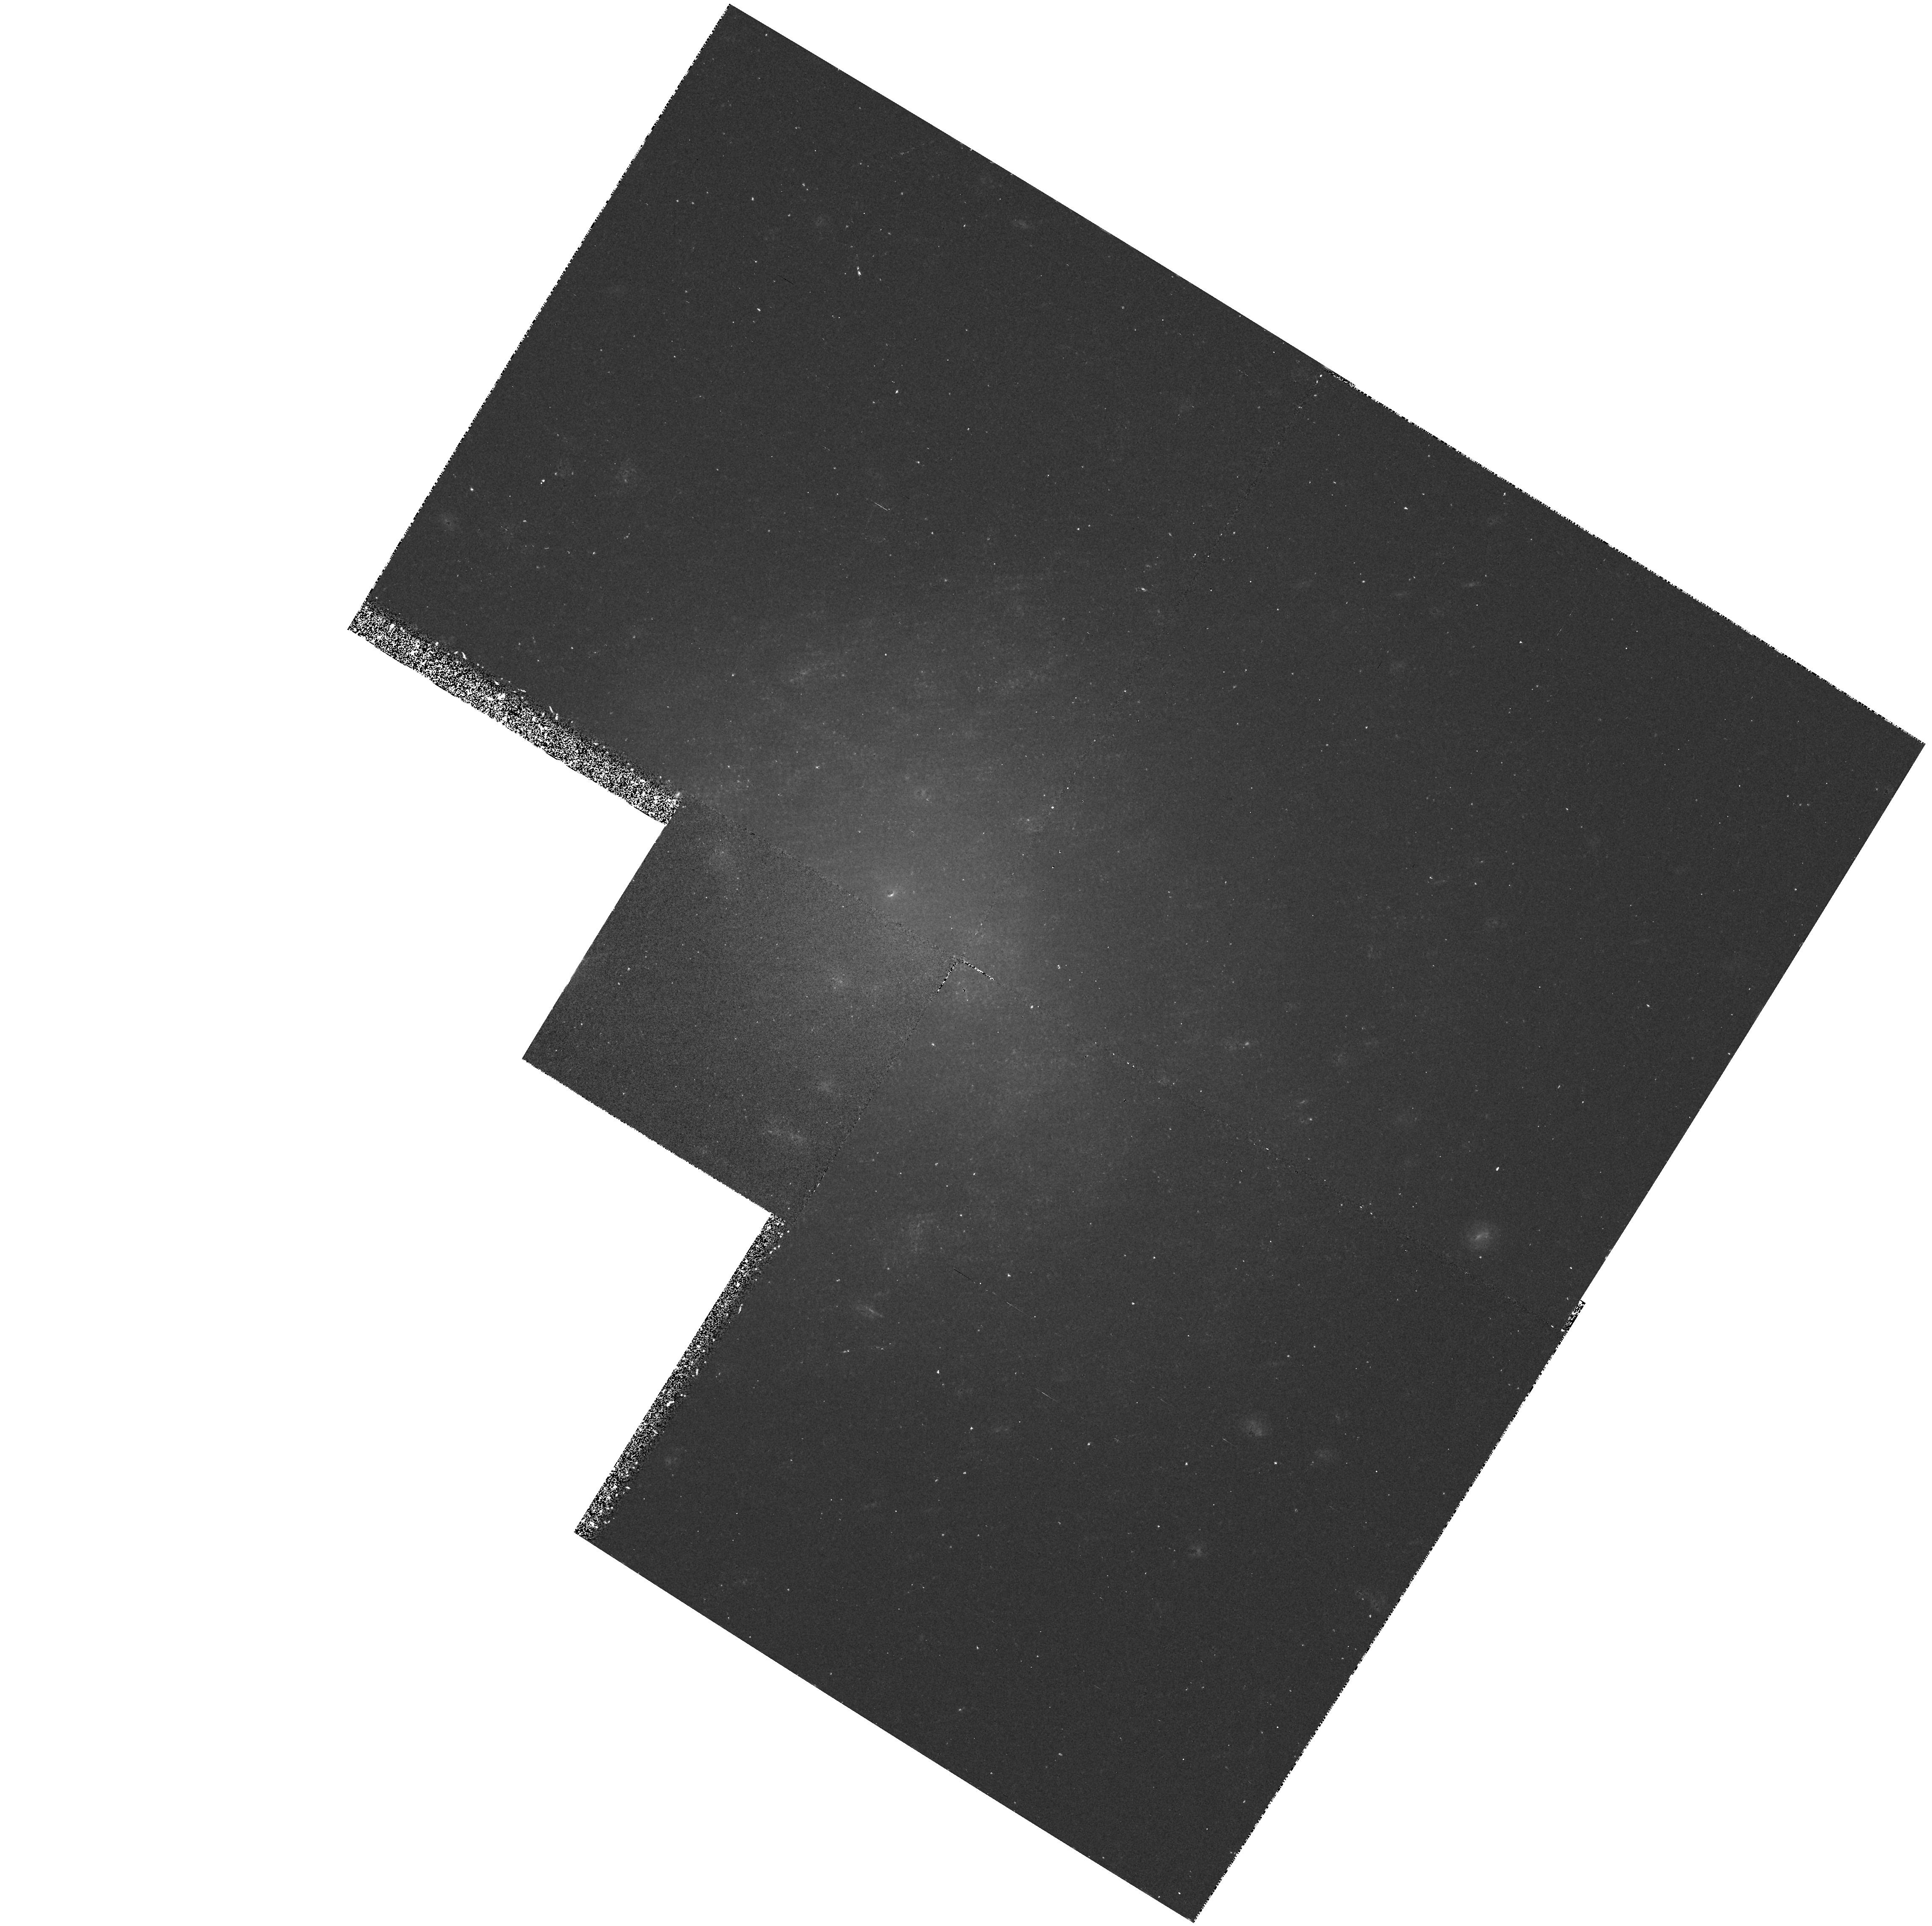
Target: UGC5889. Instrument: WFPC2/PC. Filter: F555W. Exposure: 40 min. Observation ID: hst_5415_0f_wfpc2_pc_f555w_u26g0f

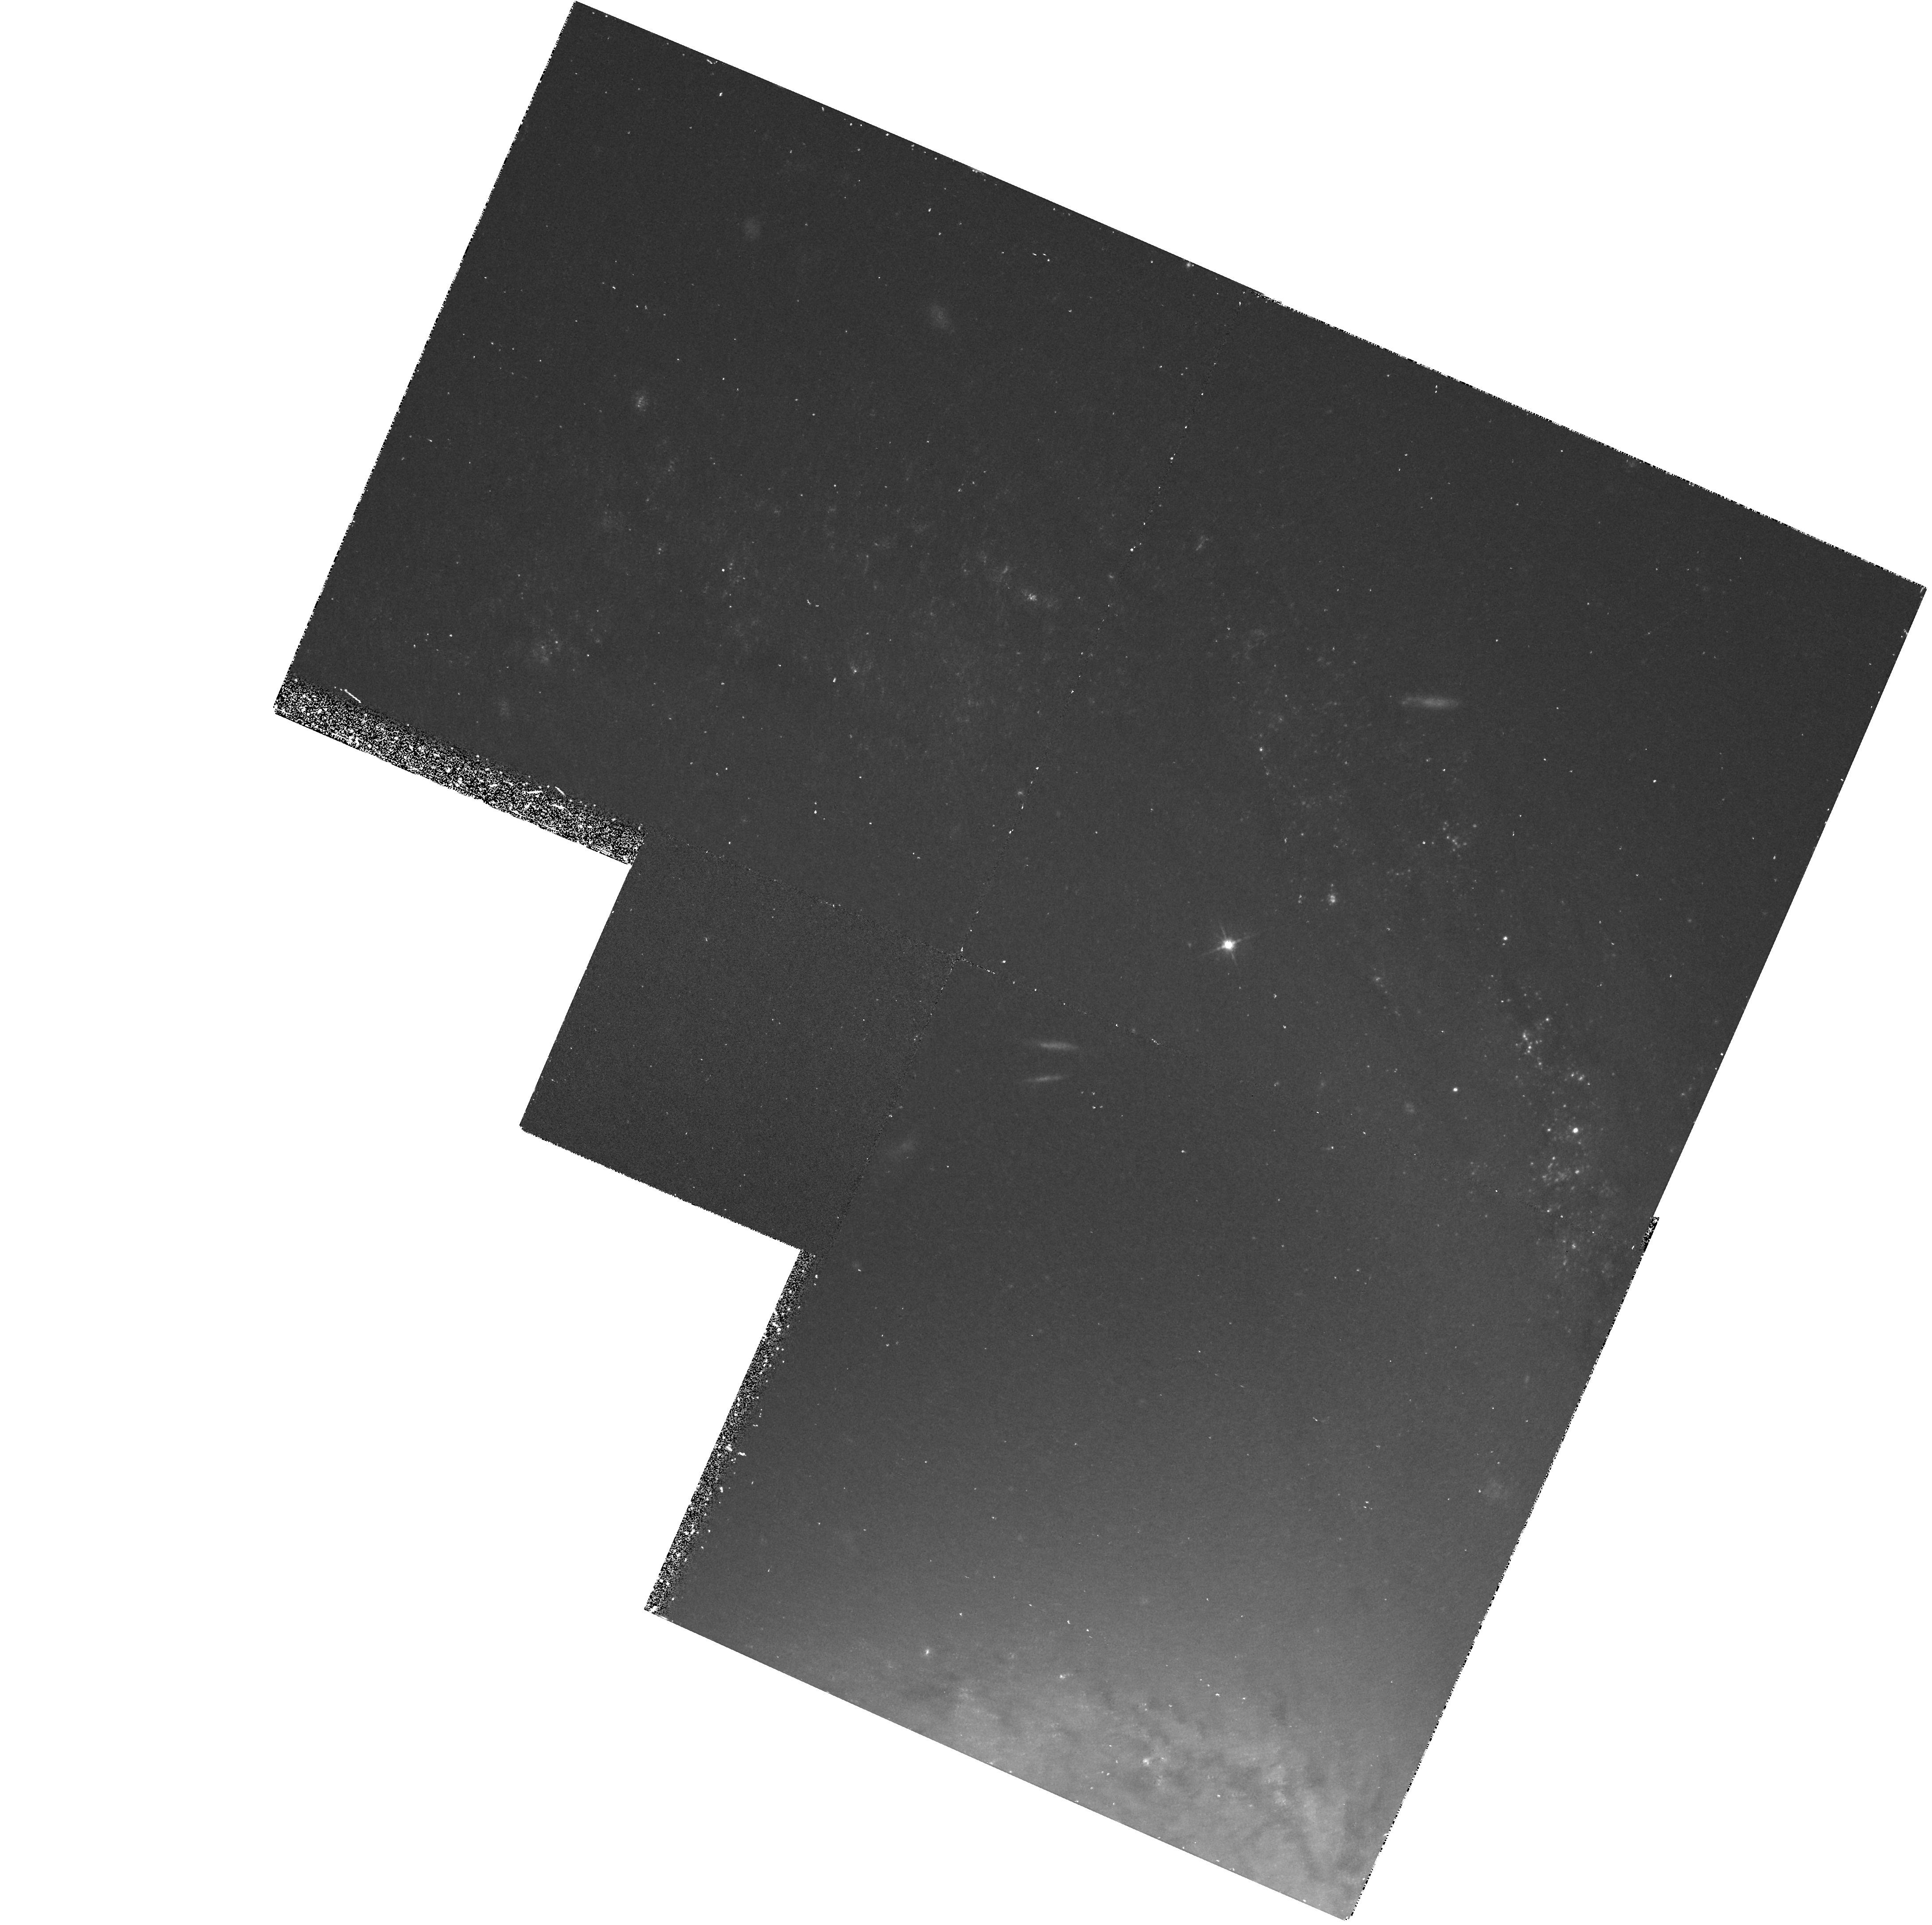
Target: NGC3368. Instrument: WFPC2/PC. Filter: F555W. Exposure: 40 min. Observation ID: hst_5415_04_wfpc2_pc_f555w_u26g04

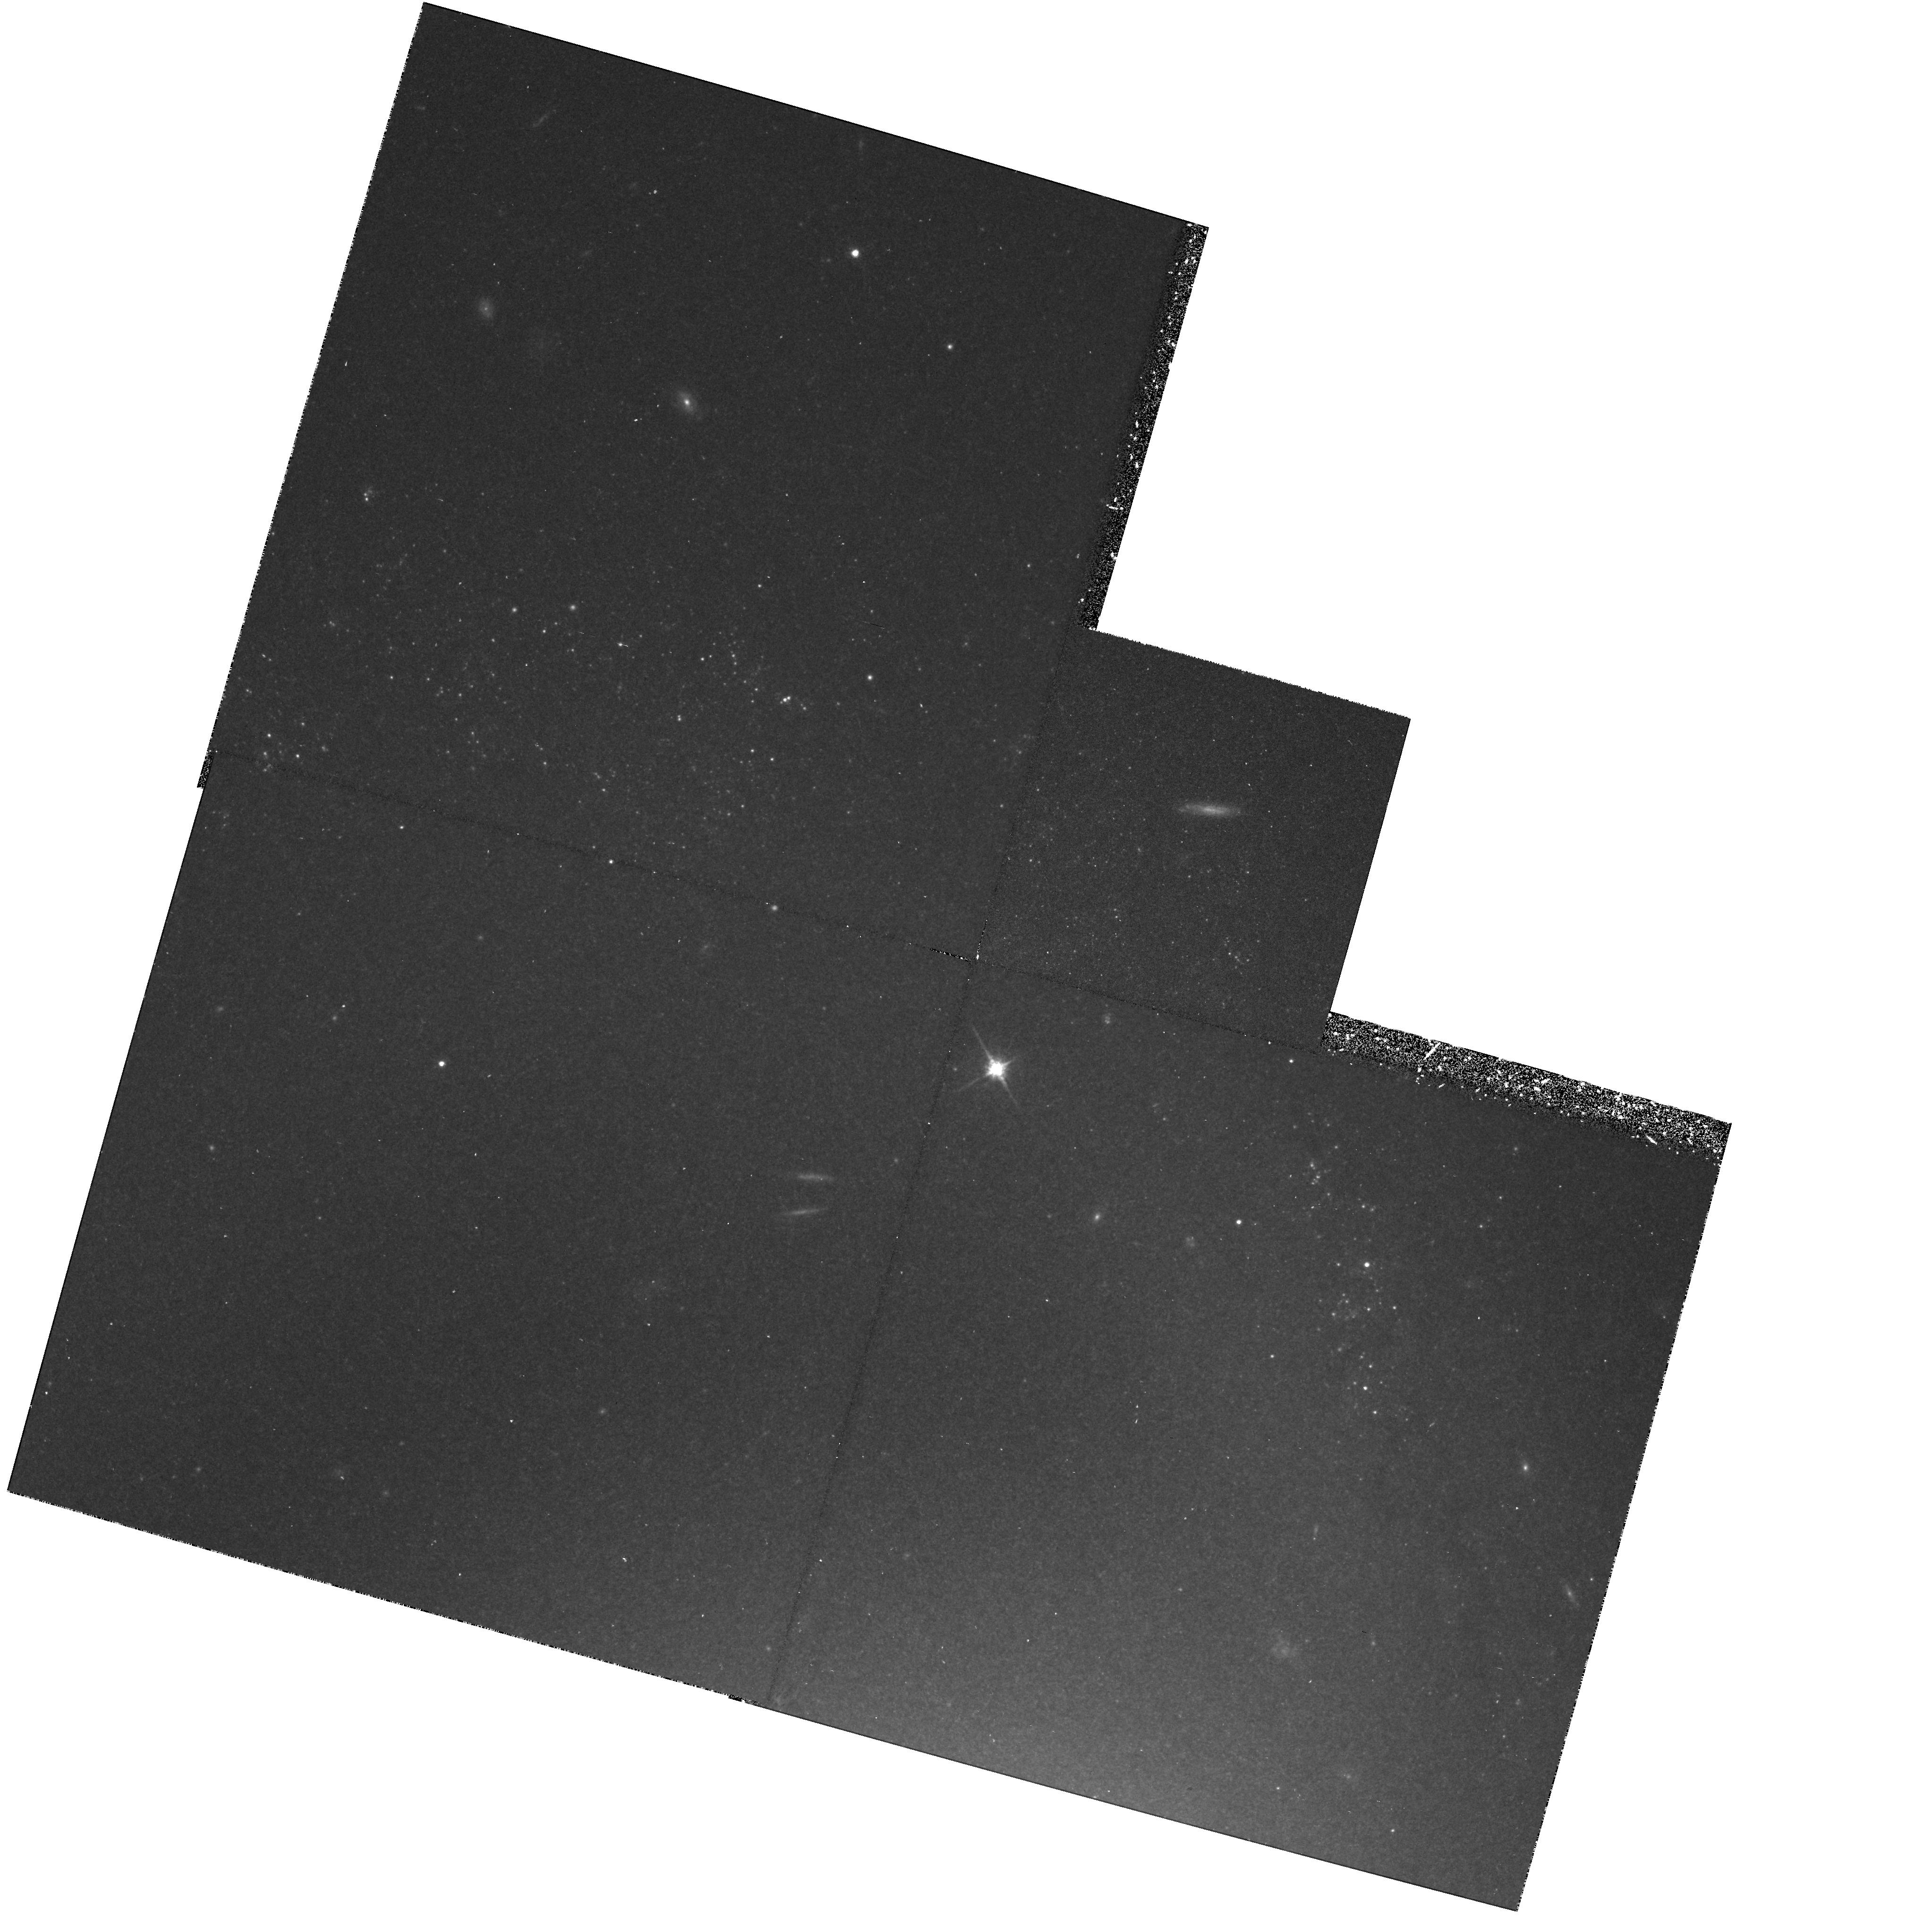
Target: NGC3368. Instrument: WFPC2/PC. Filter: F814W. Exposure: 50 min. Observation ID: hst_5415_0c_wfpc2_pc_f814w_u26g0c

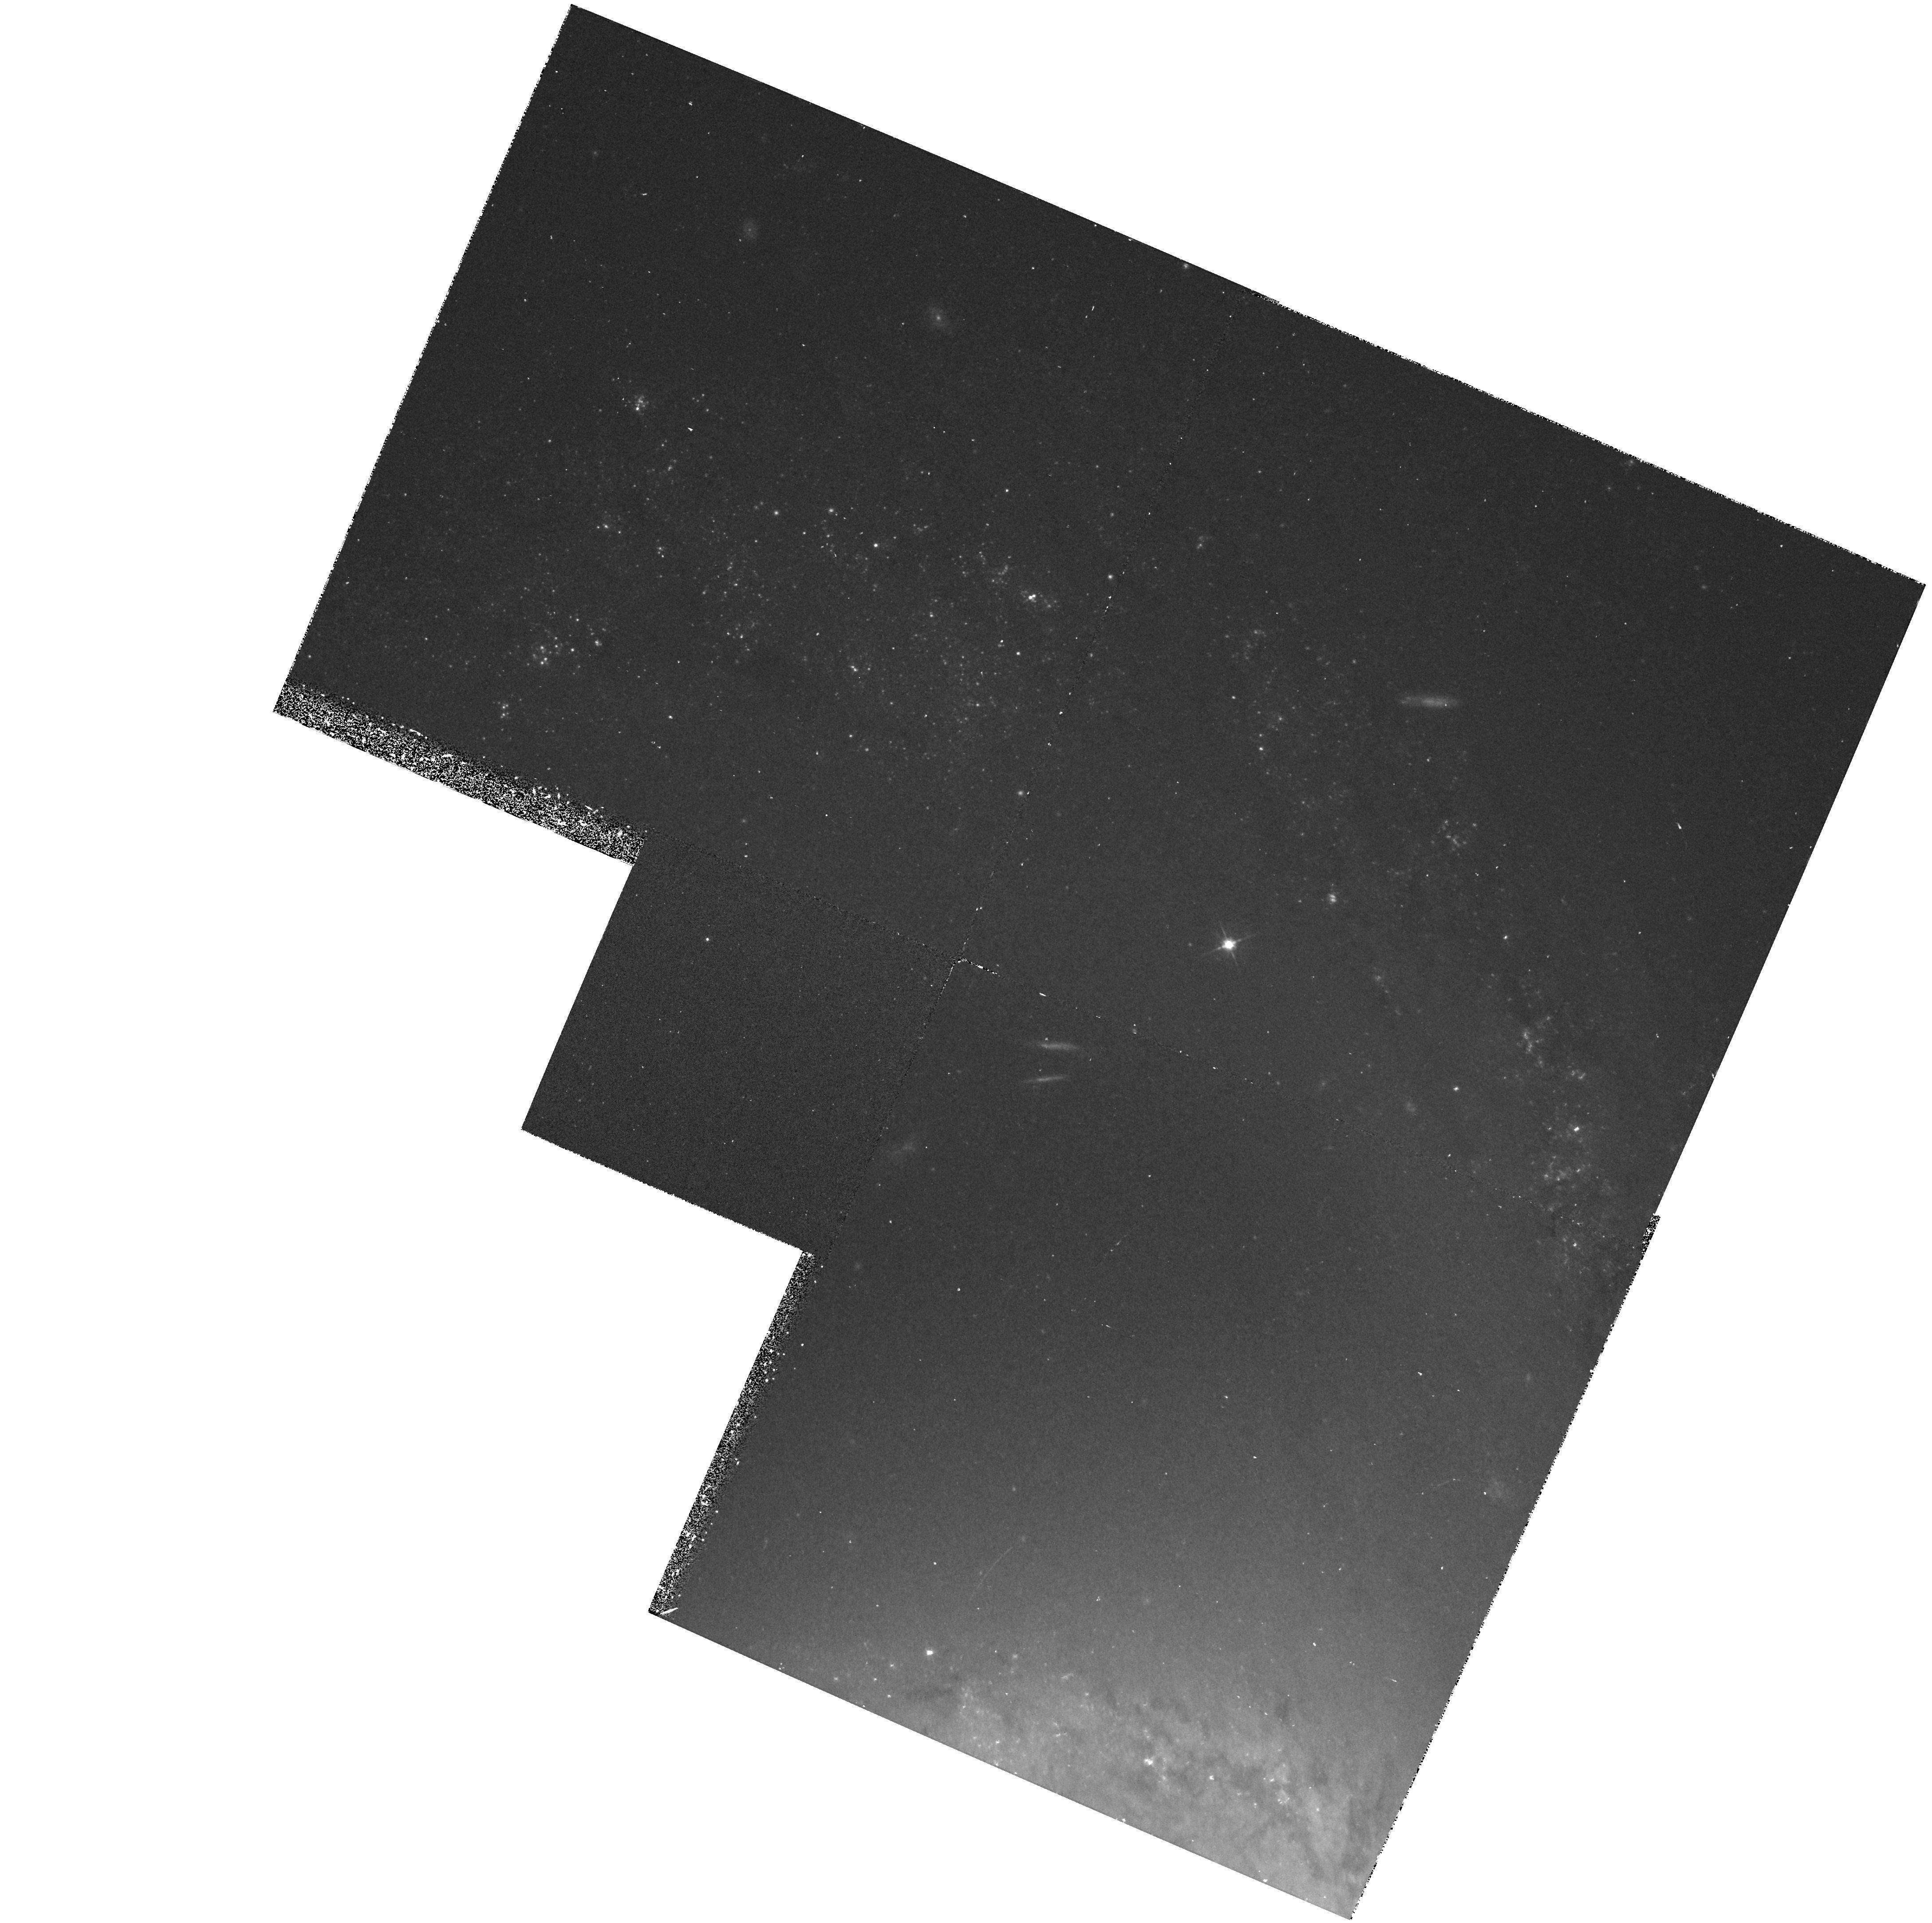
Target: NGC3368. Instrument: WFPC2/PC. Filter: F555W. Exposure: 40 min. Observation ID: hst_5415_09_wfpc2_pc_f555w_u26g09

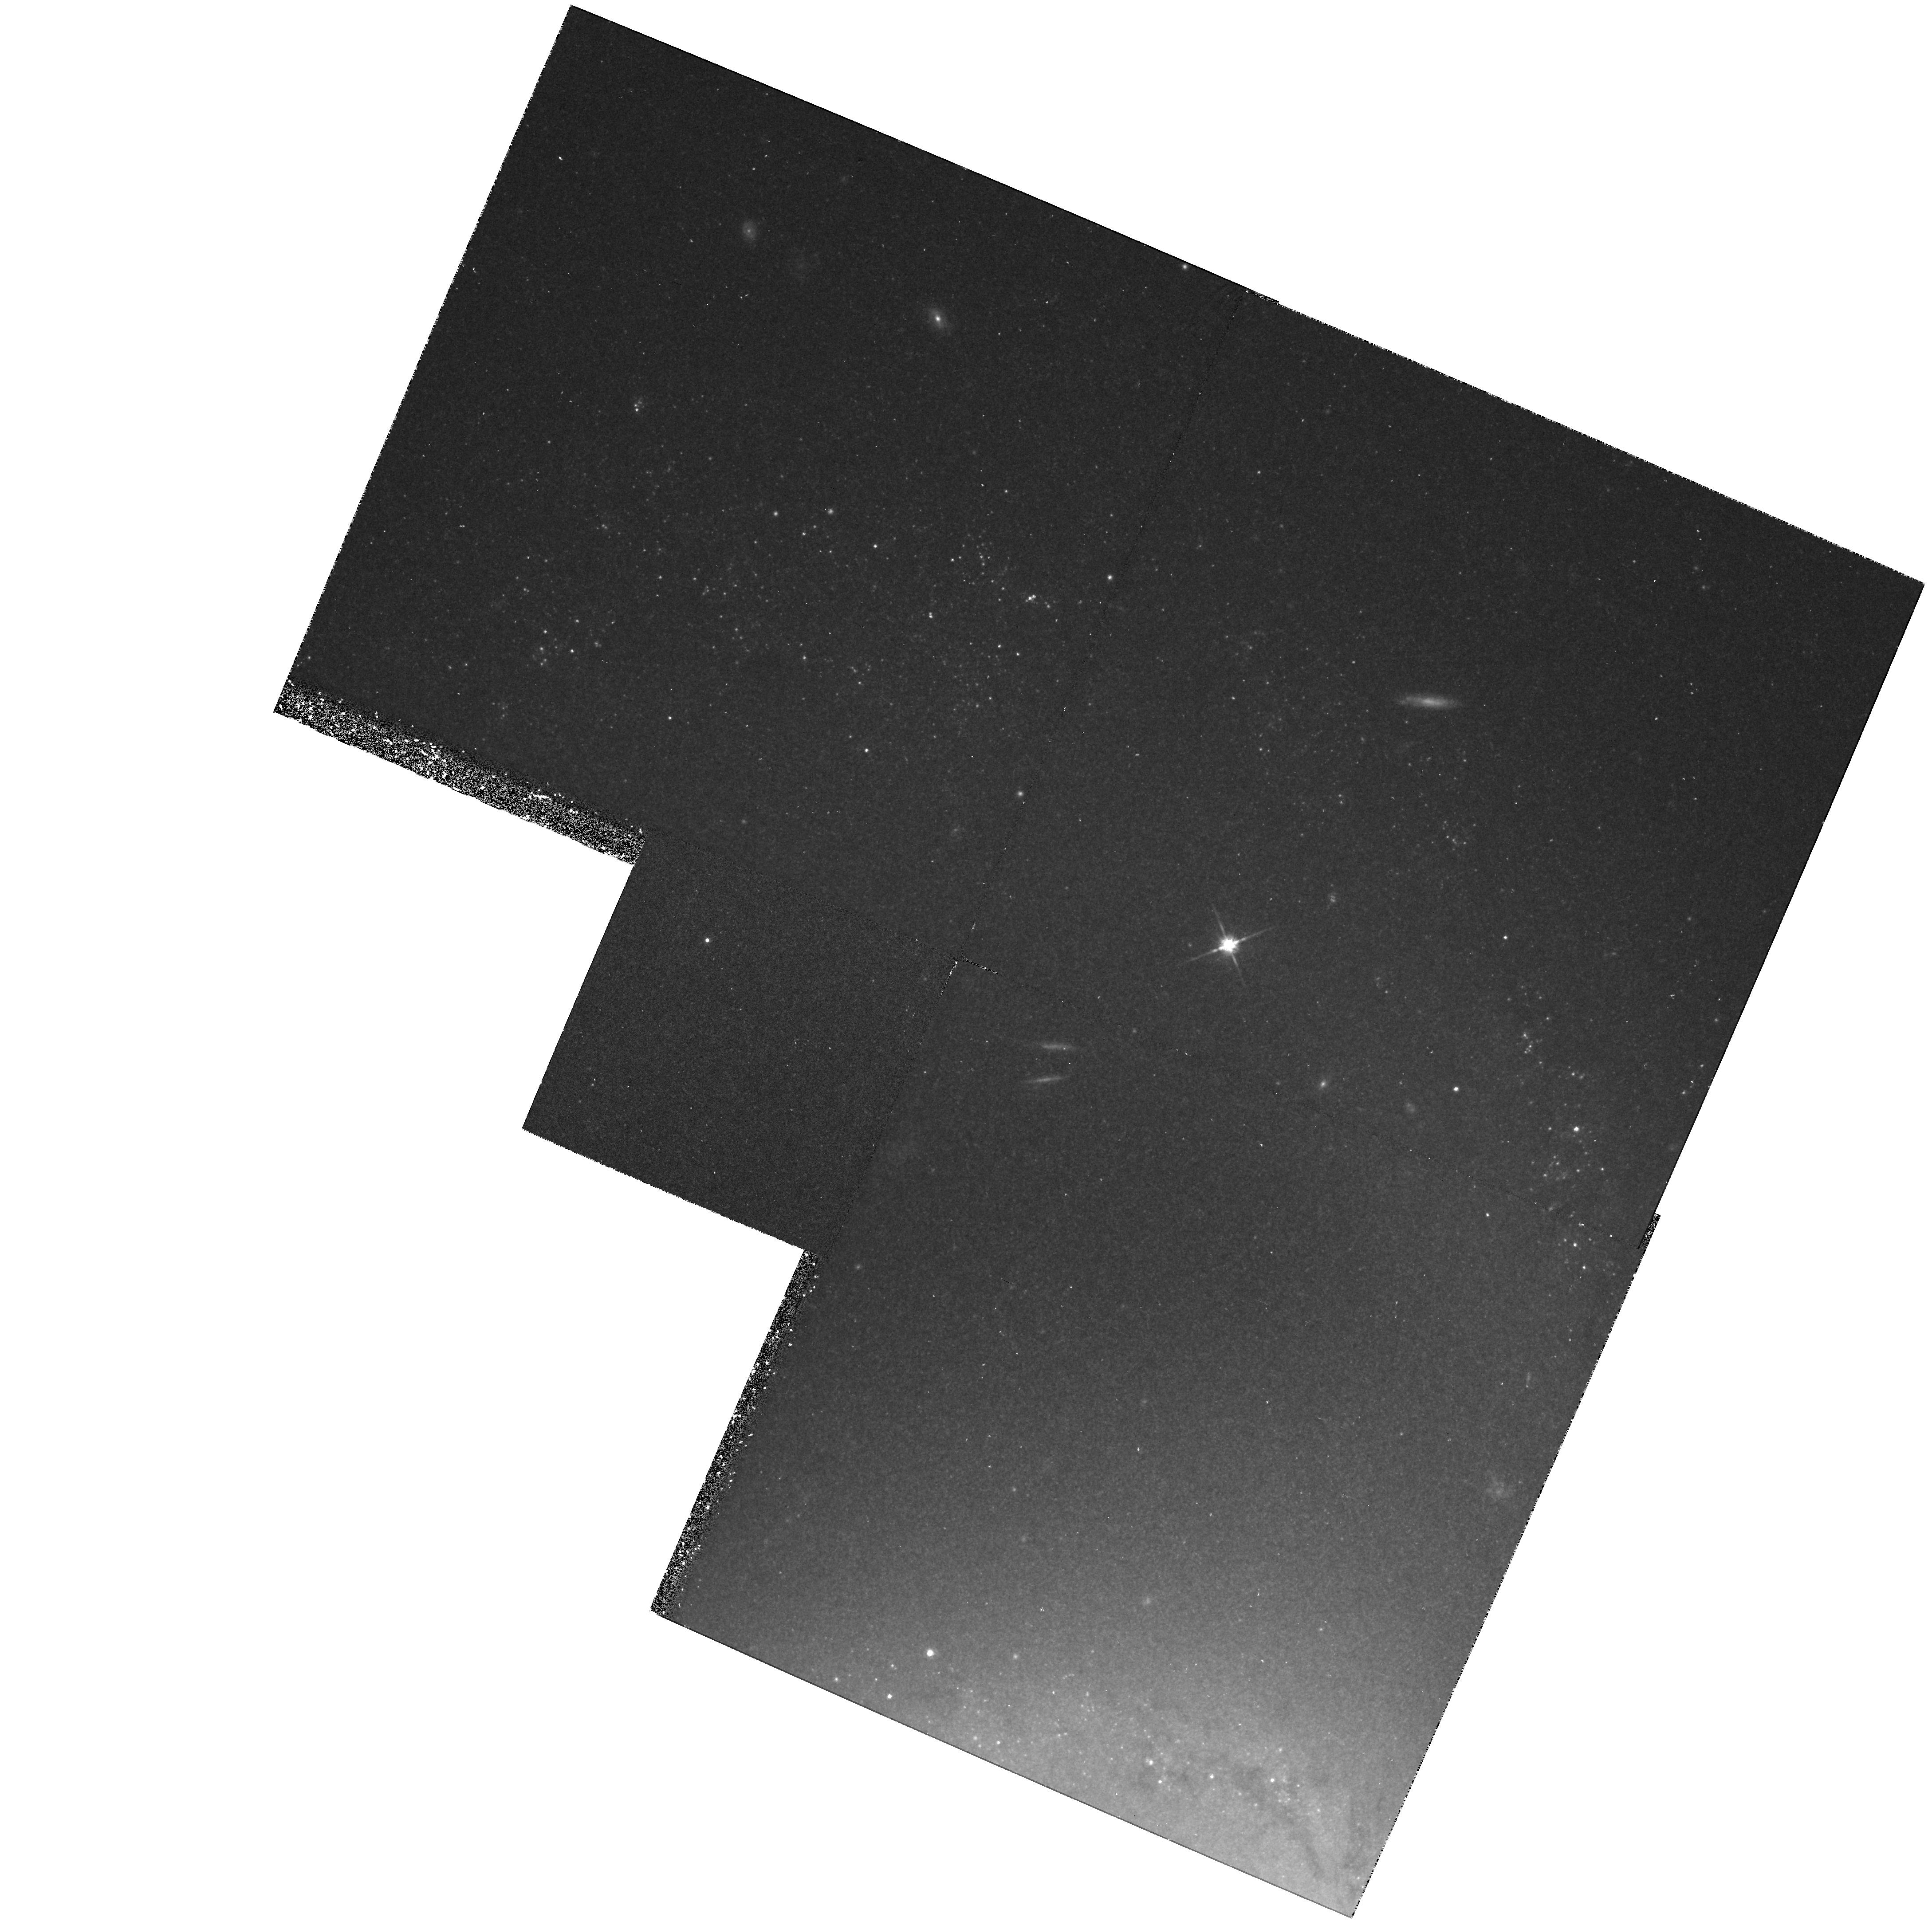
Target: NGC3368. Instrument: WFPC2/PC. Filter: F814W. Exposure: 50 min. Observation ID: hst_5415_0a_wfpc2_pc_f814w_u26g0a

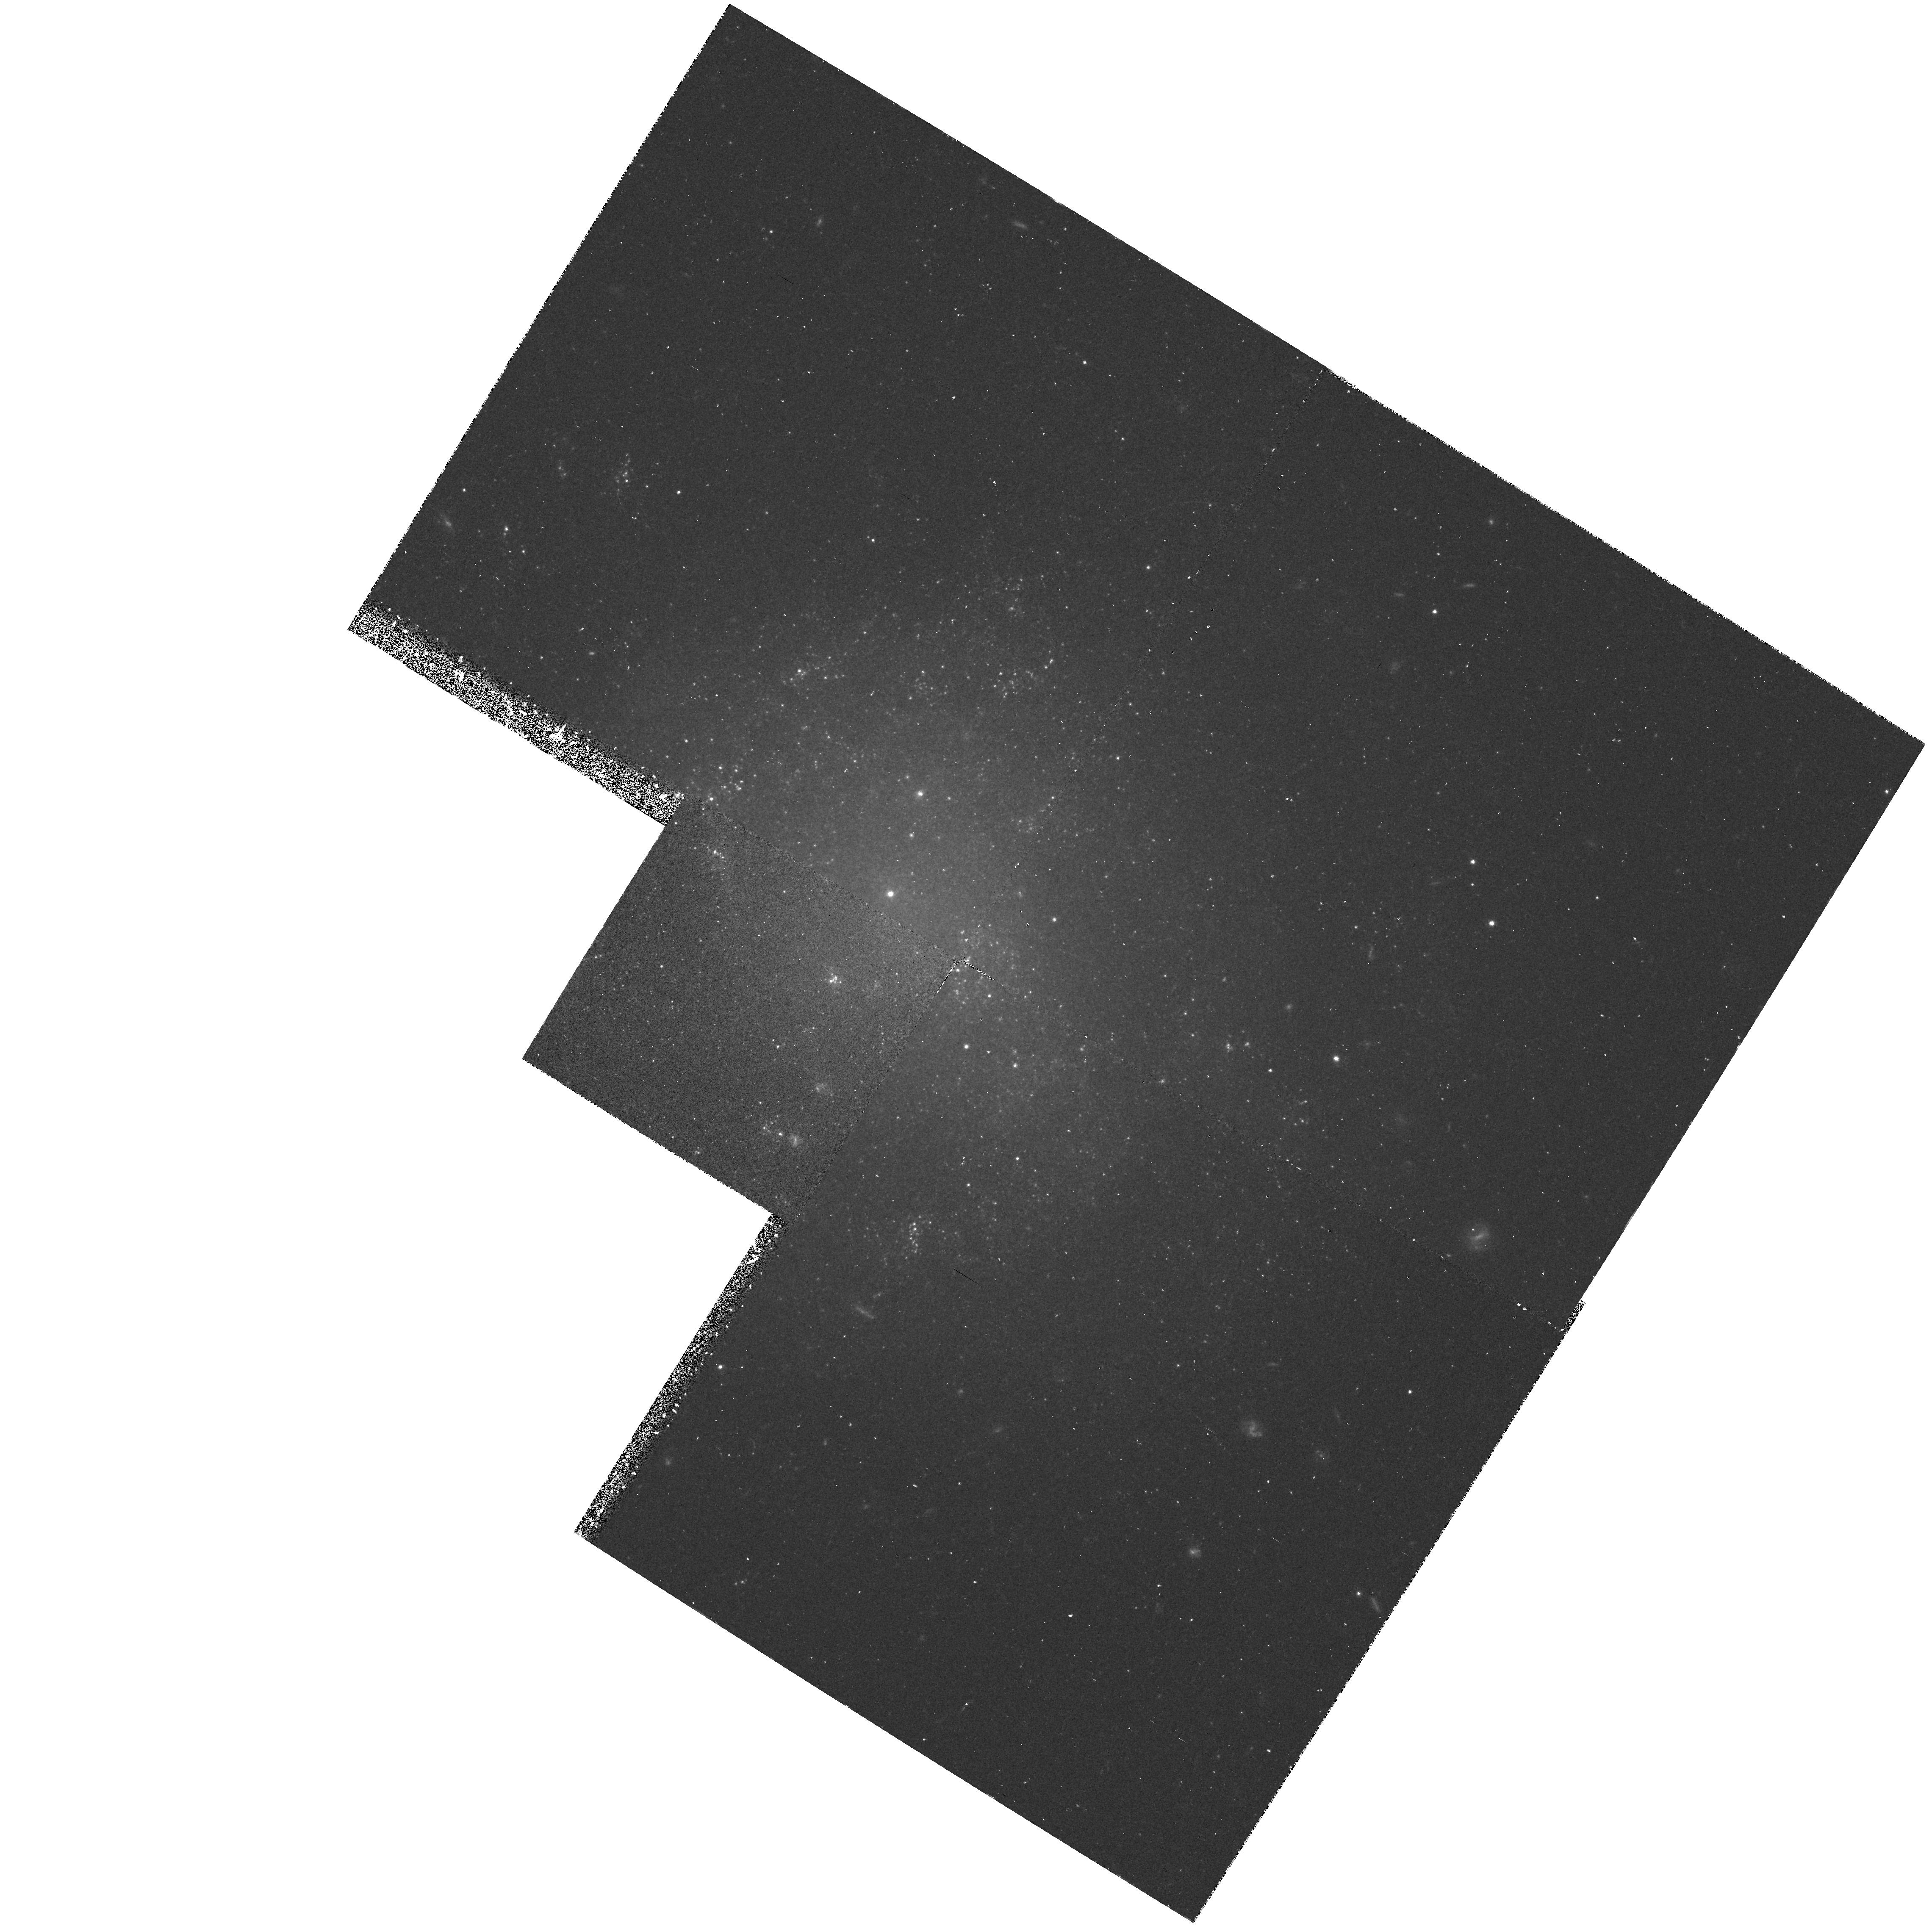
Target: UGC5889. Instrument: WFPC2/PC. Filter: F555W. Exposure: 40 min. Observation ID: hst_5415_0i_wfpc2_pc_f555w_u26g0i

THE DISTANCE TO THE M96 GALAXY GROUP: CYCLE4 MEDIUM (PI: Tanvir, Nial Rahil)

The value of the Hubble constant is one of the key goals of the HST. Although the current GTO and GO long-term projects address this issue, they mainly aim to calibrate the infra-red Tully-Fisher relation on the one hand and the supernova type -1a standard candles on the other. We argue that the potential problems with both these approaches make it vital that another independent route to Ho be pursued in parallel. We are proposing to do this by calibrating the elliptical/S0 distance indicators directly in the M96 Group, by obtaining Cepheid distances to two of the spiral members, NGC3368 and UGC5889. The M96 group is sufficiently near to be well within the capabilities of HST to obtain good Cepheid distances, but far enough away that the discrepancy between the short and long distance scales is already significant. There is strong evidence that galaxies in the group are gravitationally bound and at a common distance; determination of cepheid distances to late-type galaxies in this group will therefore allow us to calibrate the various elliptical-galaxy distance indicators that have been measured for their early-type companions.